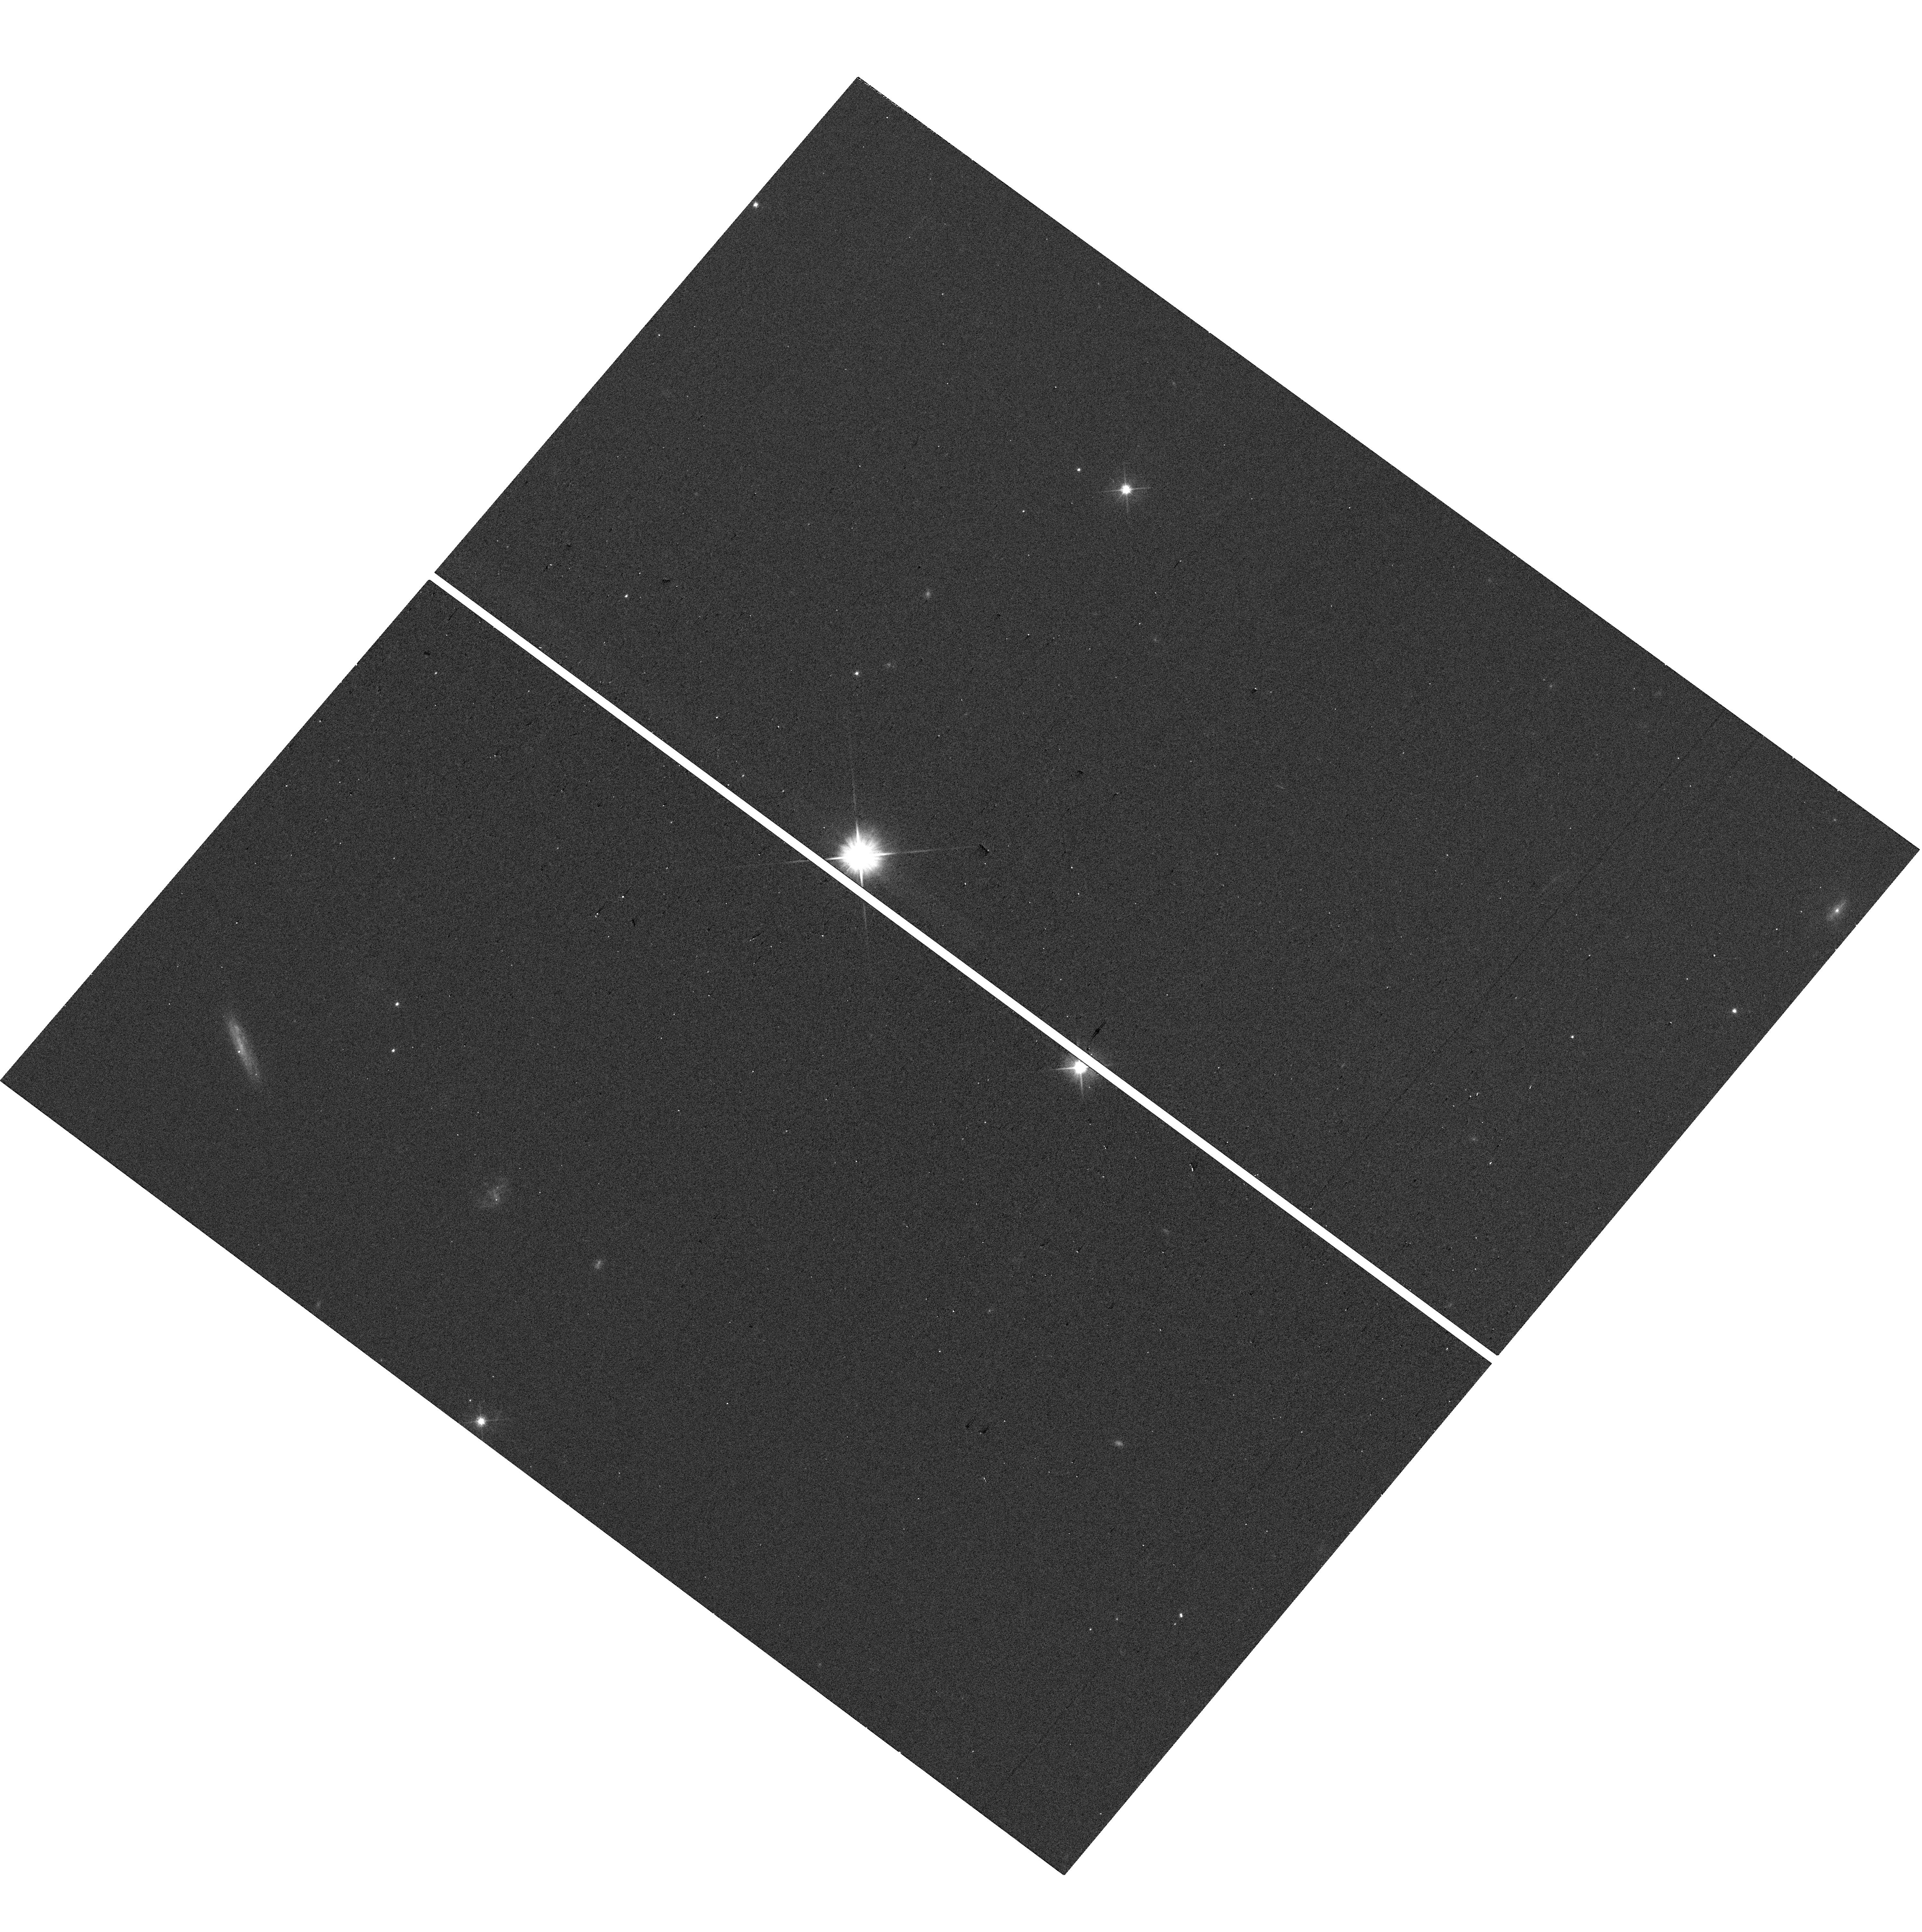
Target: AT2025ULZ
Instrument: WFC3/UVIS
Filter: F606W
Exposure: 2 min
Observation ID: hst_17450_12_wfc3_uvis_f606w_if9y12

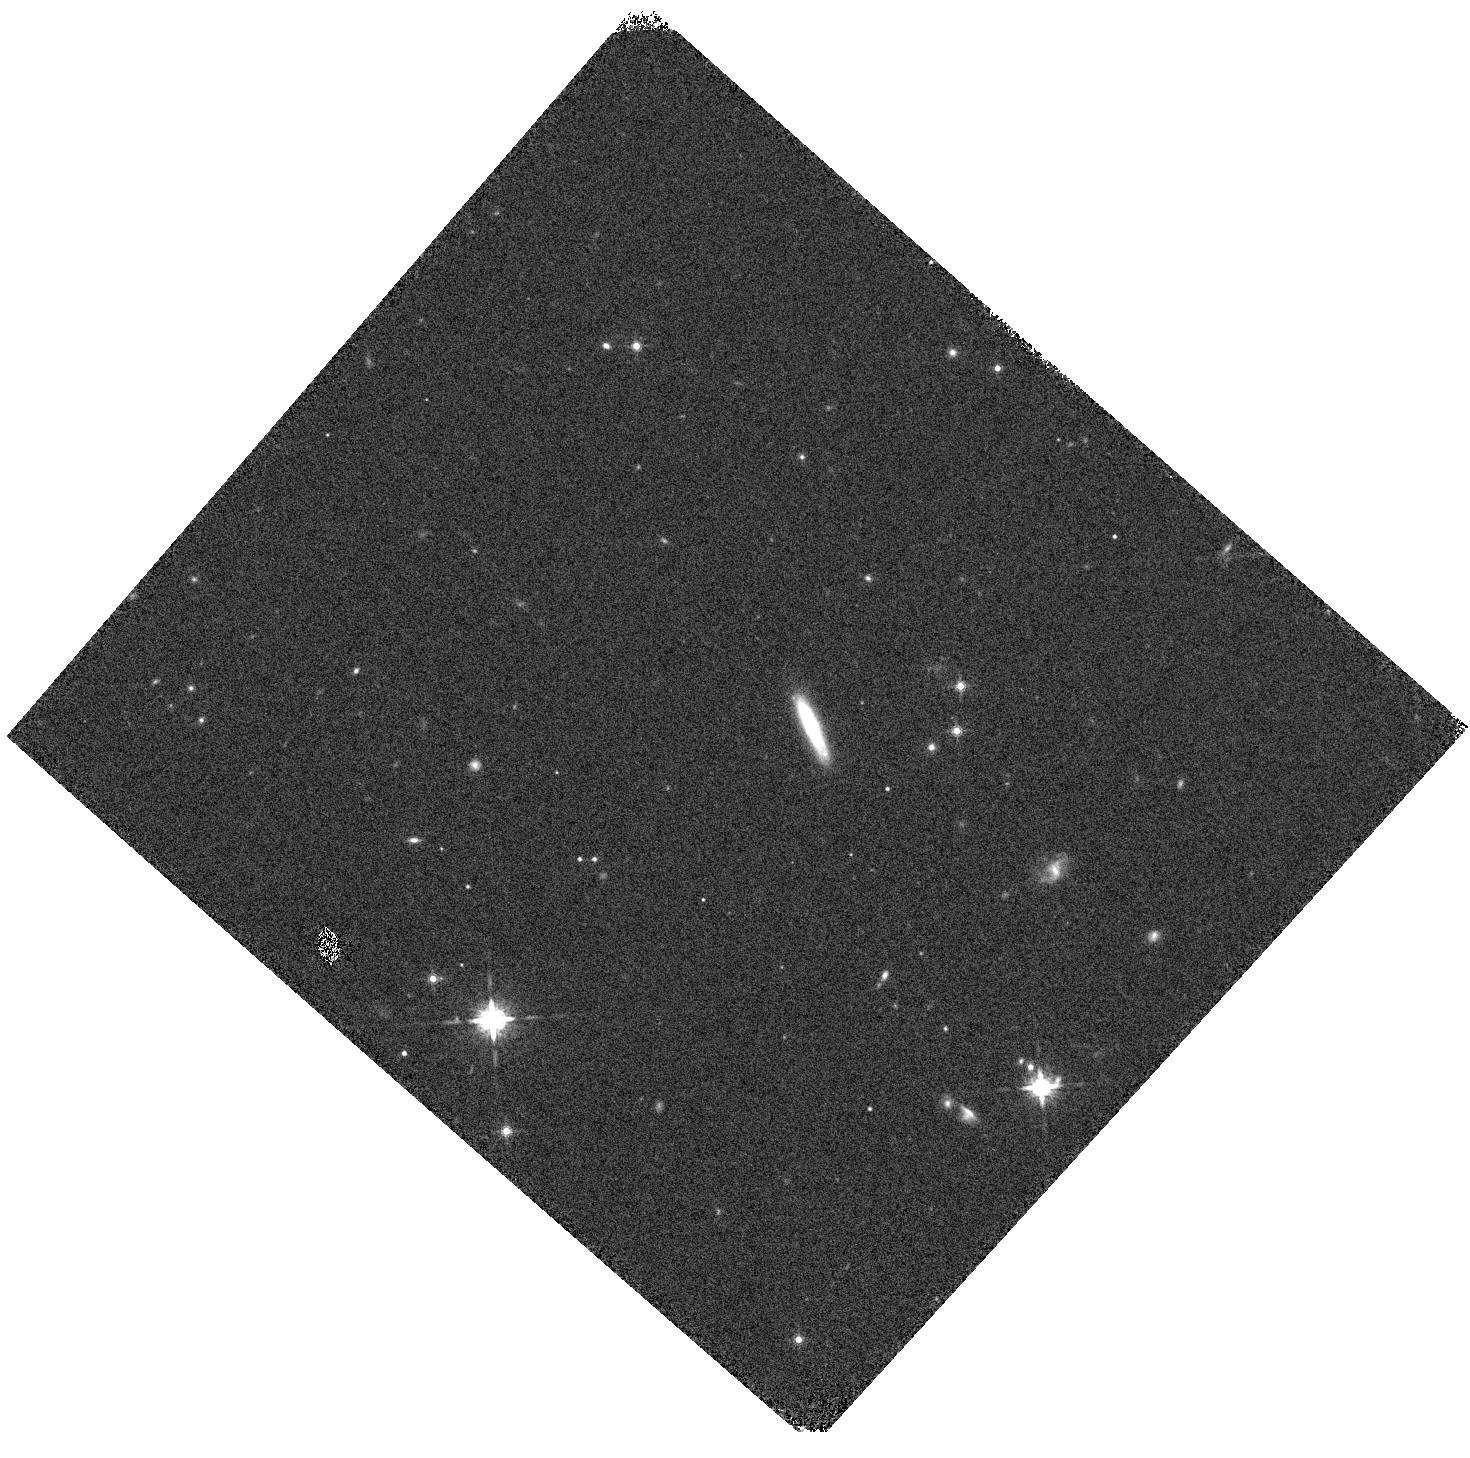
Target: AT2025ULZ
Instrument: WFC3/IR
Filter: F160W
Exposure: 2 min
Observation ID: hst_17450_18_wfc3_ir_f160w_if9y18

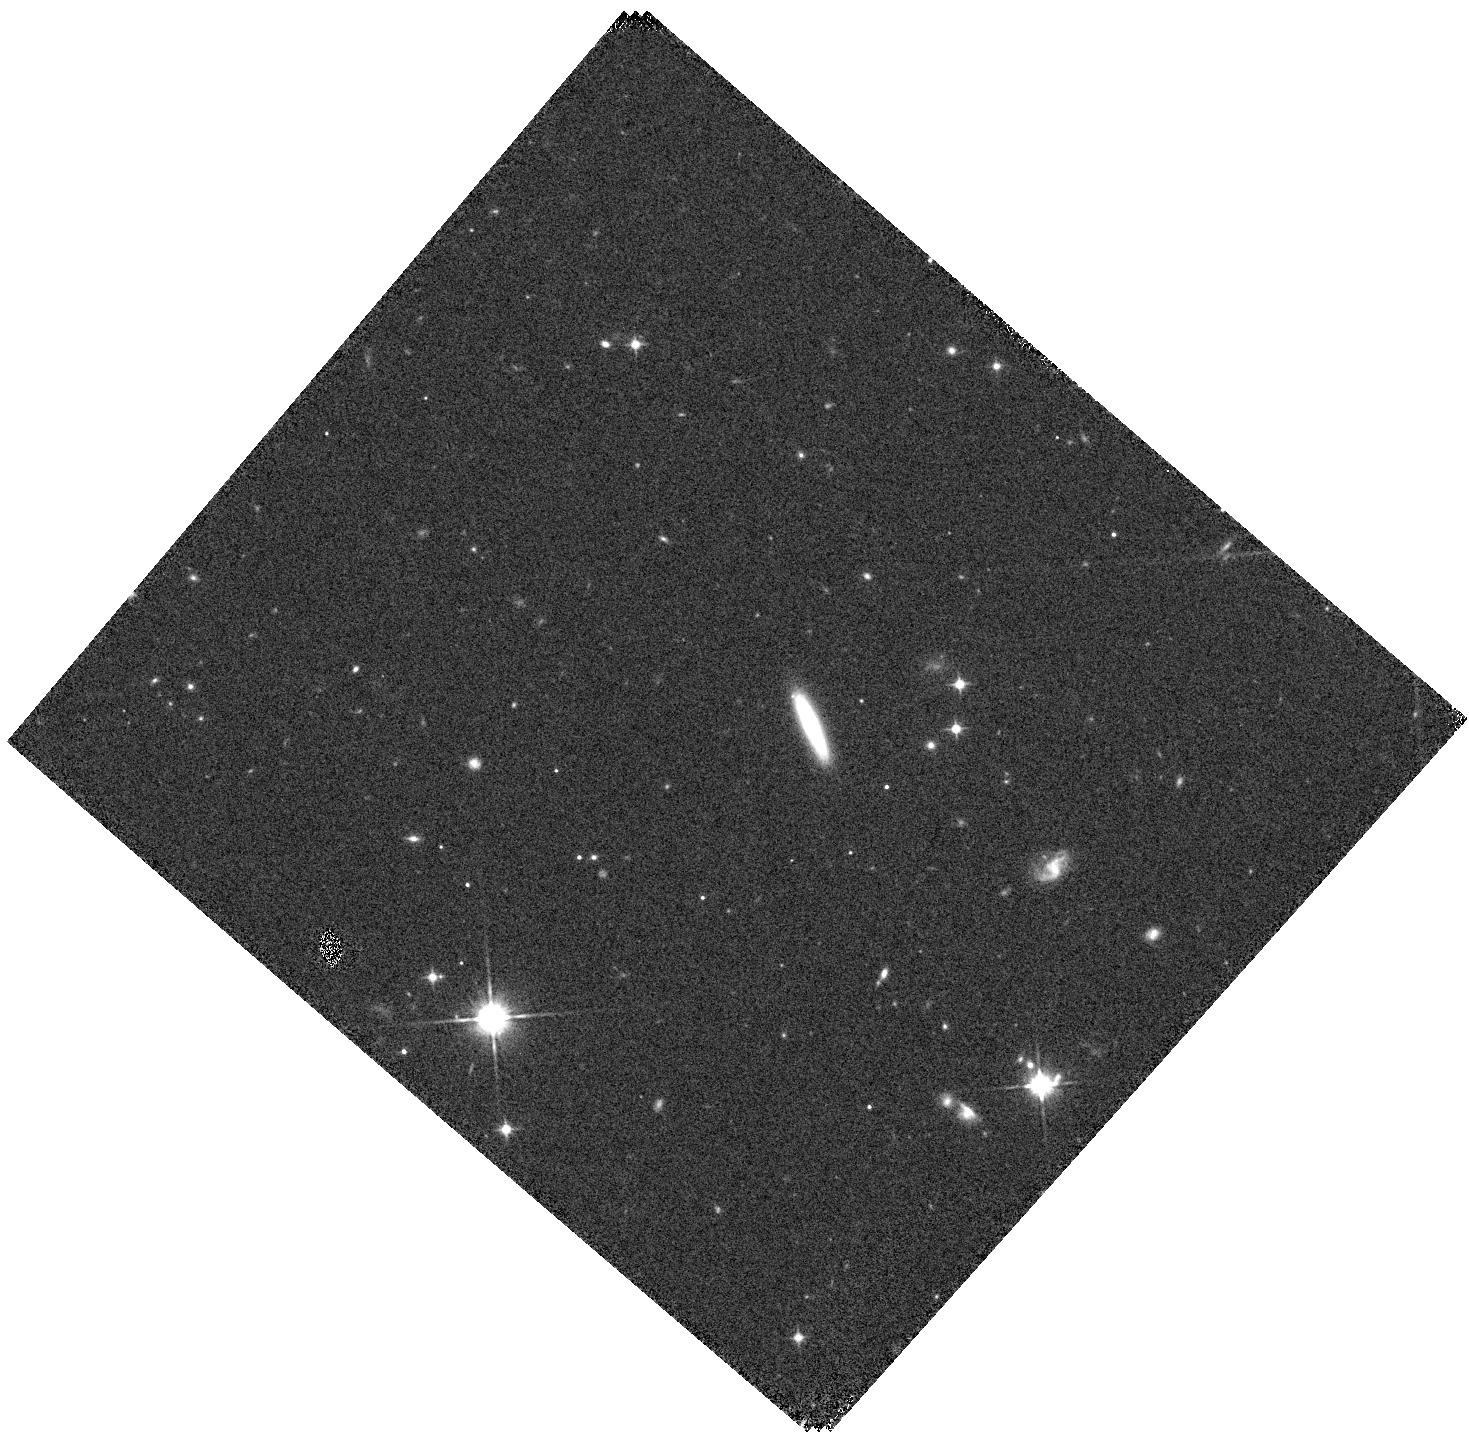
Target: AT2025ULZ
Instrument: WFC3/IR
Filter: F110W
Exposure: 2 min
Observation ID: hst_17450_16_wfc3_ir_f110w_if9y16

A holistic view of compact binary mergers: from kilonova to afterglow (PI: Troja, Eleonora)

The fate of two compact objects is to spiral into each other and eventually collide (or merge) due to angular momentum and energy losses to gravitational radiation. By combining extreme gravity, copious emission of gravitational waves, and luminous electromagnetic radiation, these mergers serve as excellent astrophysical laboratories to explore a wide range of fundamental problems: from the formation of ultrafast outflows to the cosmic production of heavy metals, from the equation of state of cold ultra-dense matter to the expansion rate of the universe. Our understanding of these systems was revolutionized in 2017 by the discovery of GW170817, the first mergers of two neutron stars (NSs) studied through gravitational waves and light. Thanks to its proximity and an unprecedented observing campaign, this one event revealed the rich complexity of the merger phenomenon and opened up new horizons for the study of these systems. Here we propose a comprehensive investigation of compact binary mergers aimed at maximizing the scientific return of future GW events. By using of the unique HST capabilities, we will map the explosion properties and environment of NS mergers with unprecedented detail, thus realizing in full the potential of multi-messenger astrophysics.